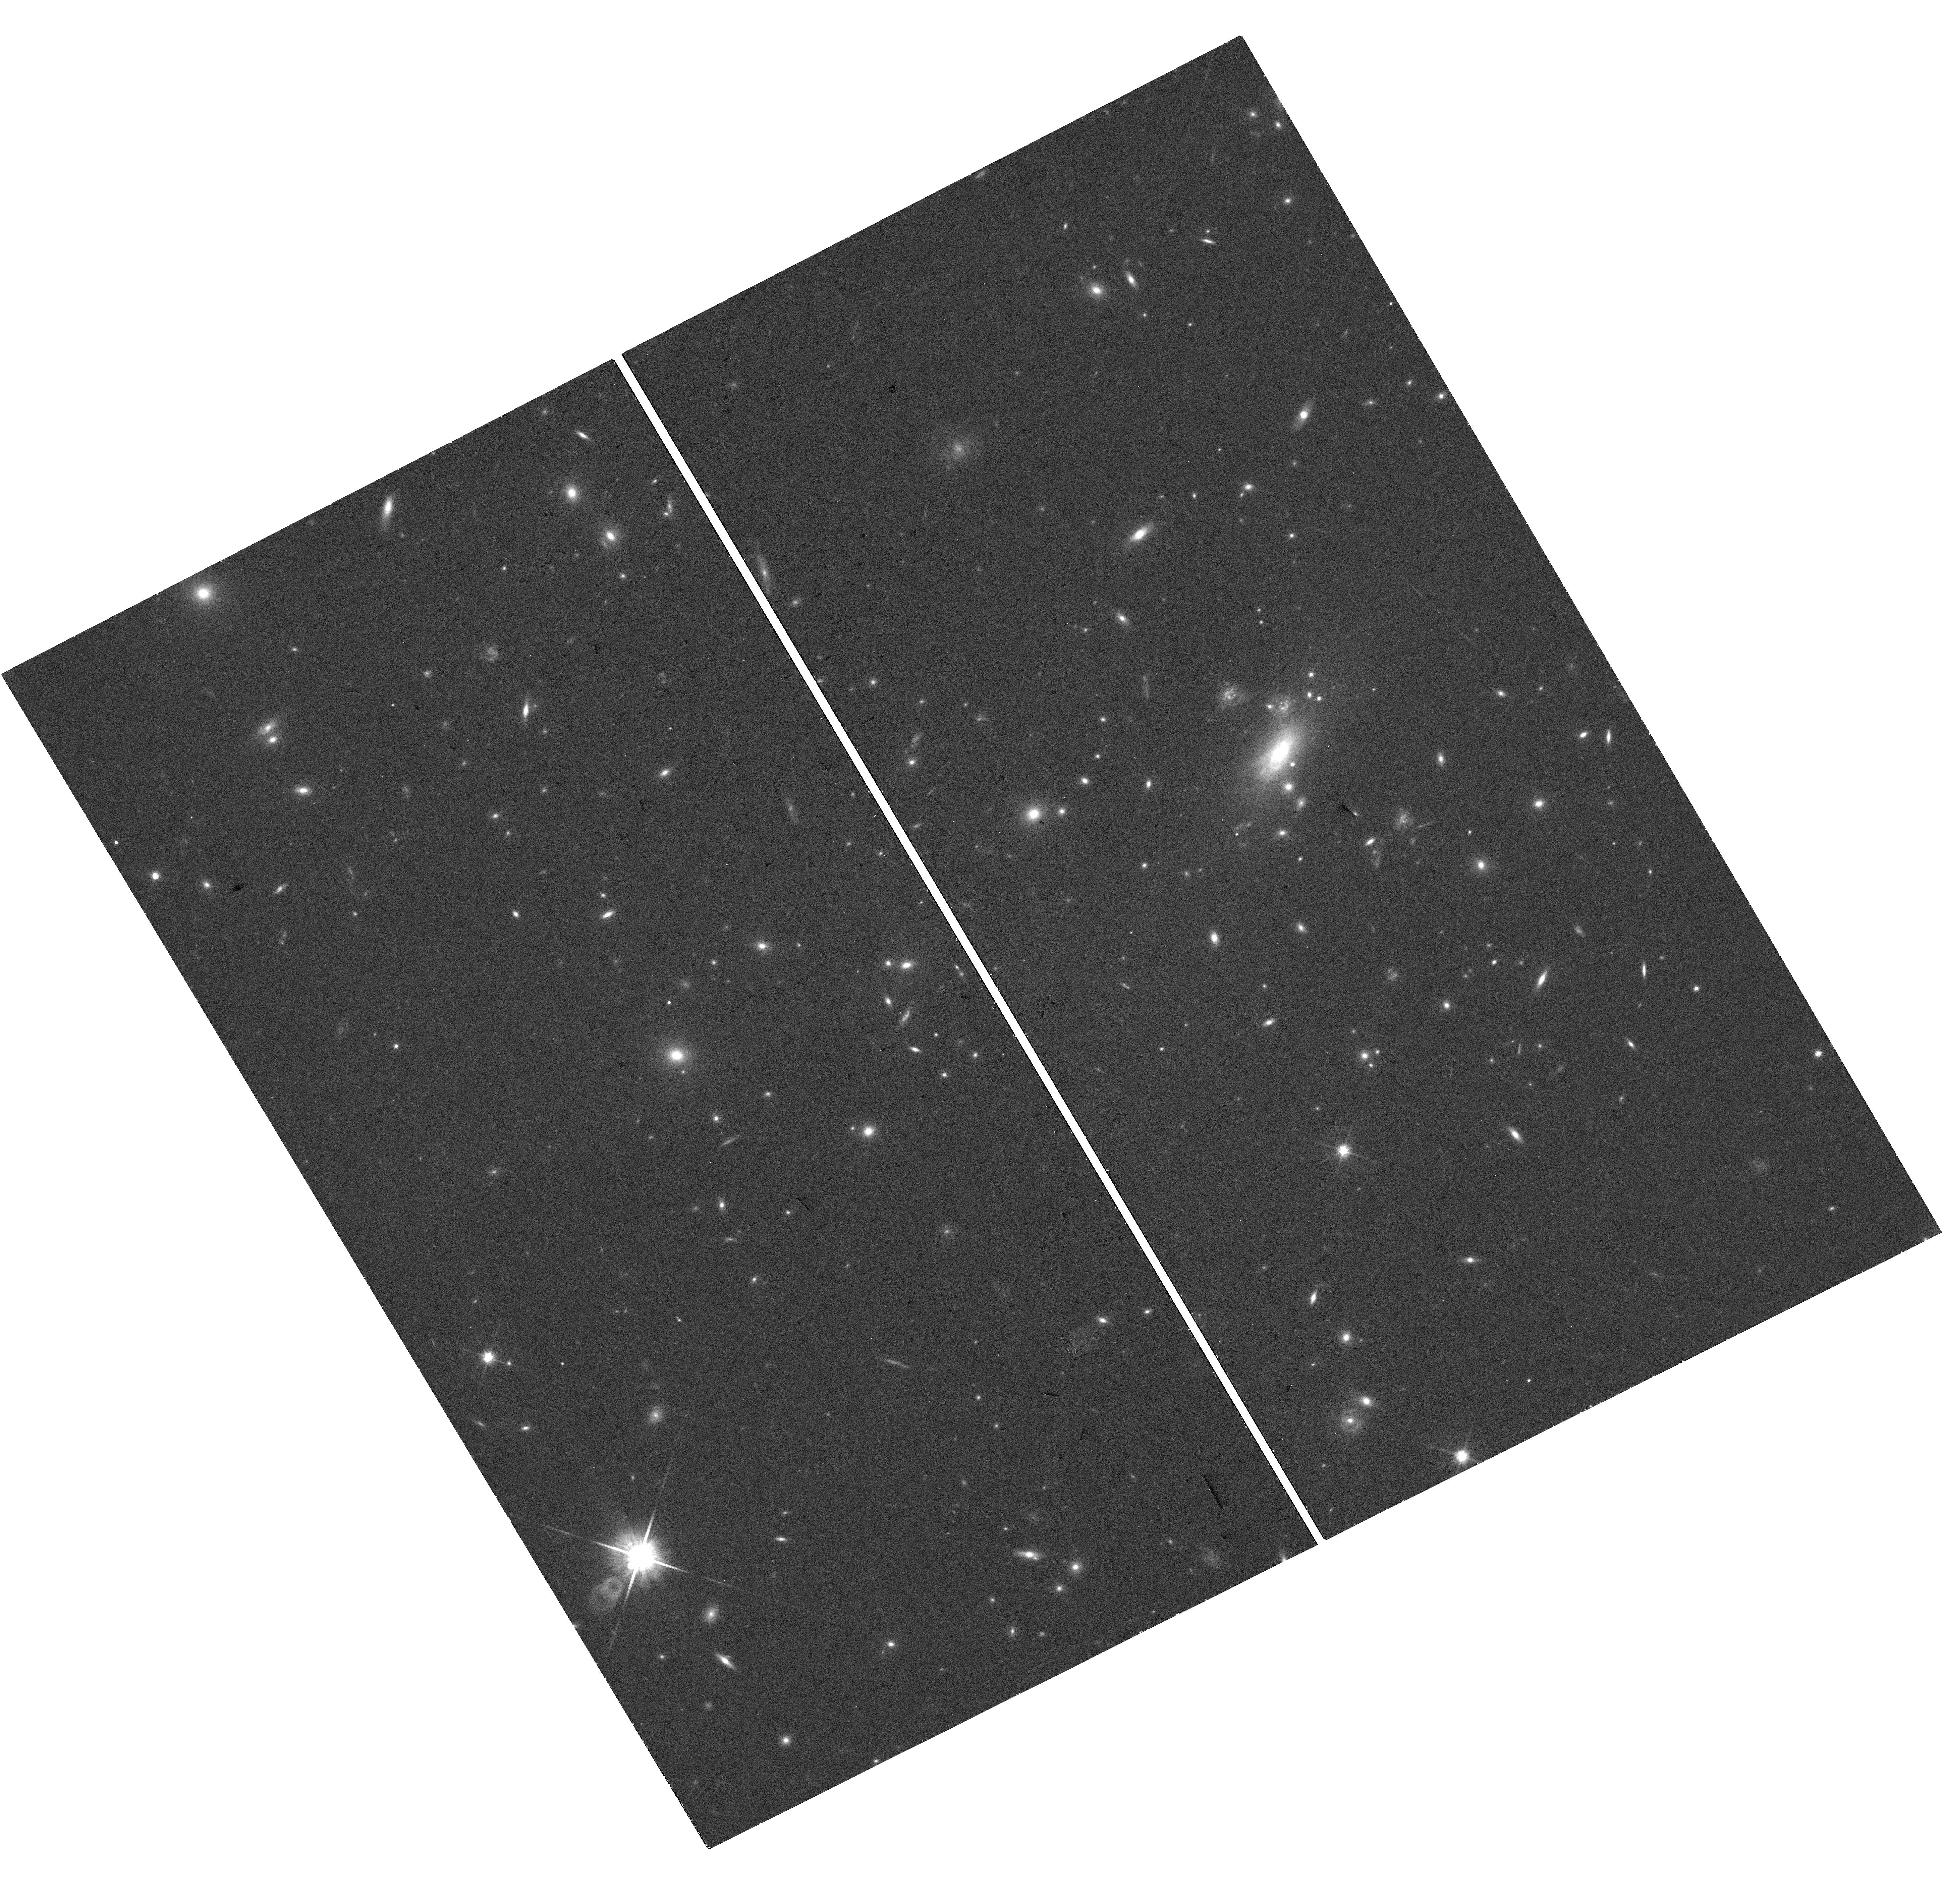
Target: ATHENA
Instrument: WFC3/UVIS
Filter: F814W
Exposure: 22 min
Observation ID: hst_18470_01_wfc3_uvis_f814w_ifu901

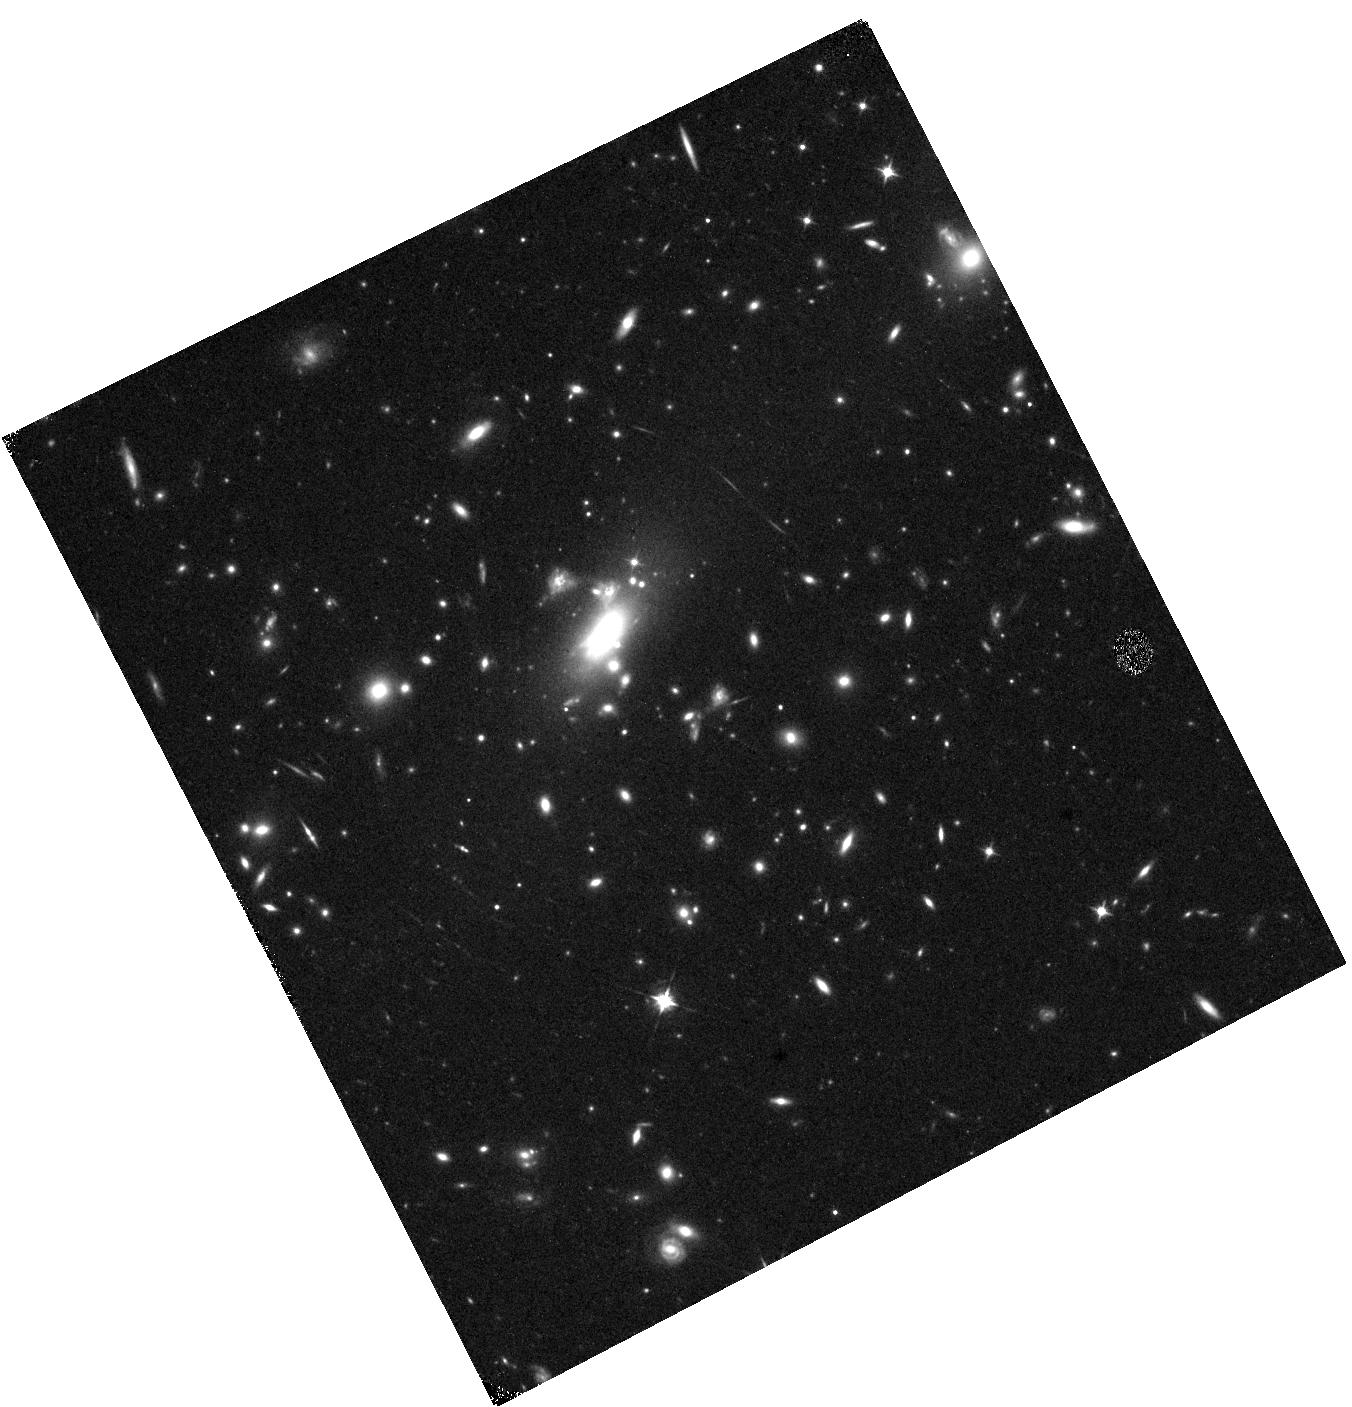
Target: ATHENA
Instrument: WFC3/IR
Filter: F105W
Exposure: 12 min
Observation ID: hst_18470_01_wfc3_ir_f105w_ifu901

Catching the reappearance of strongly lensed supernova with a 1+ year time-delay (PI: Pascale, Massimo)

When a supernova (SN) occurs in a strongly lensed galaxy, the foreground gravitational potential produces measurable time delays between its multiple images. Comparing these delays with strong-lensing model predictions provides a direct, one-step measurement of H_0. The strongly lensed SN Athena was discovered in October 2025 with JWST/NIRCam by comparing new observations with archival 2022 imaging of the z=0.87 "question mark" galaxy, which is quintuply imaged by the foreground cluster MACS J0417. Light-curve fitting of follow-up imaging, combined with three newly constructed lens models, conservatively predicts that Athena will reappear between mid-August 2026 and early March 2027 in a counterimage only a few arcseconds away, offering an exceptionally rare opportunity to capture the reappearance of a lensed SN. We propose a joint JWST+HST program to perform imaging throughout this window to detect the SN and map its light curve, followed by NIRSpec/PRISM spectroscopy in the final visit to confirm its type. A 20-day imaging cadence will enable early detection and, together with the >1-year delay baseline, constrain the relative time delay to 1-5%. Combined with existing lens models, we forecast that Athena will measure H_0 to <8%, among the most precise constraints from any lensed SN to date. Athena will also provide a powerful blind probe of lens-model systematics by testing the model-predicted position of its reappearance - a test previously achieved only with SN Refsdal. This program will therefore give Athena an outsized legacy, delivering both a competitive measurement of H_0 and a stringent test of lens-model accuracy.